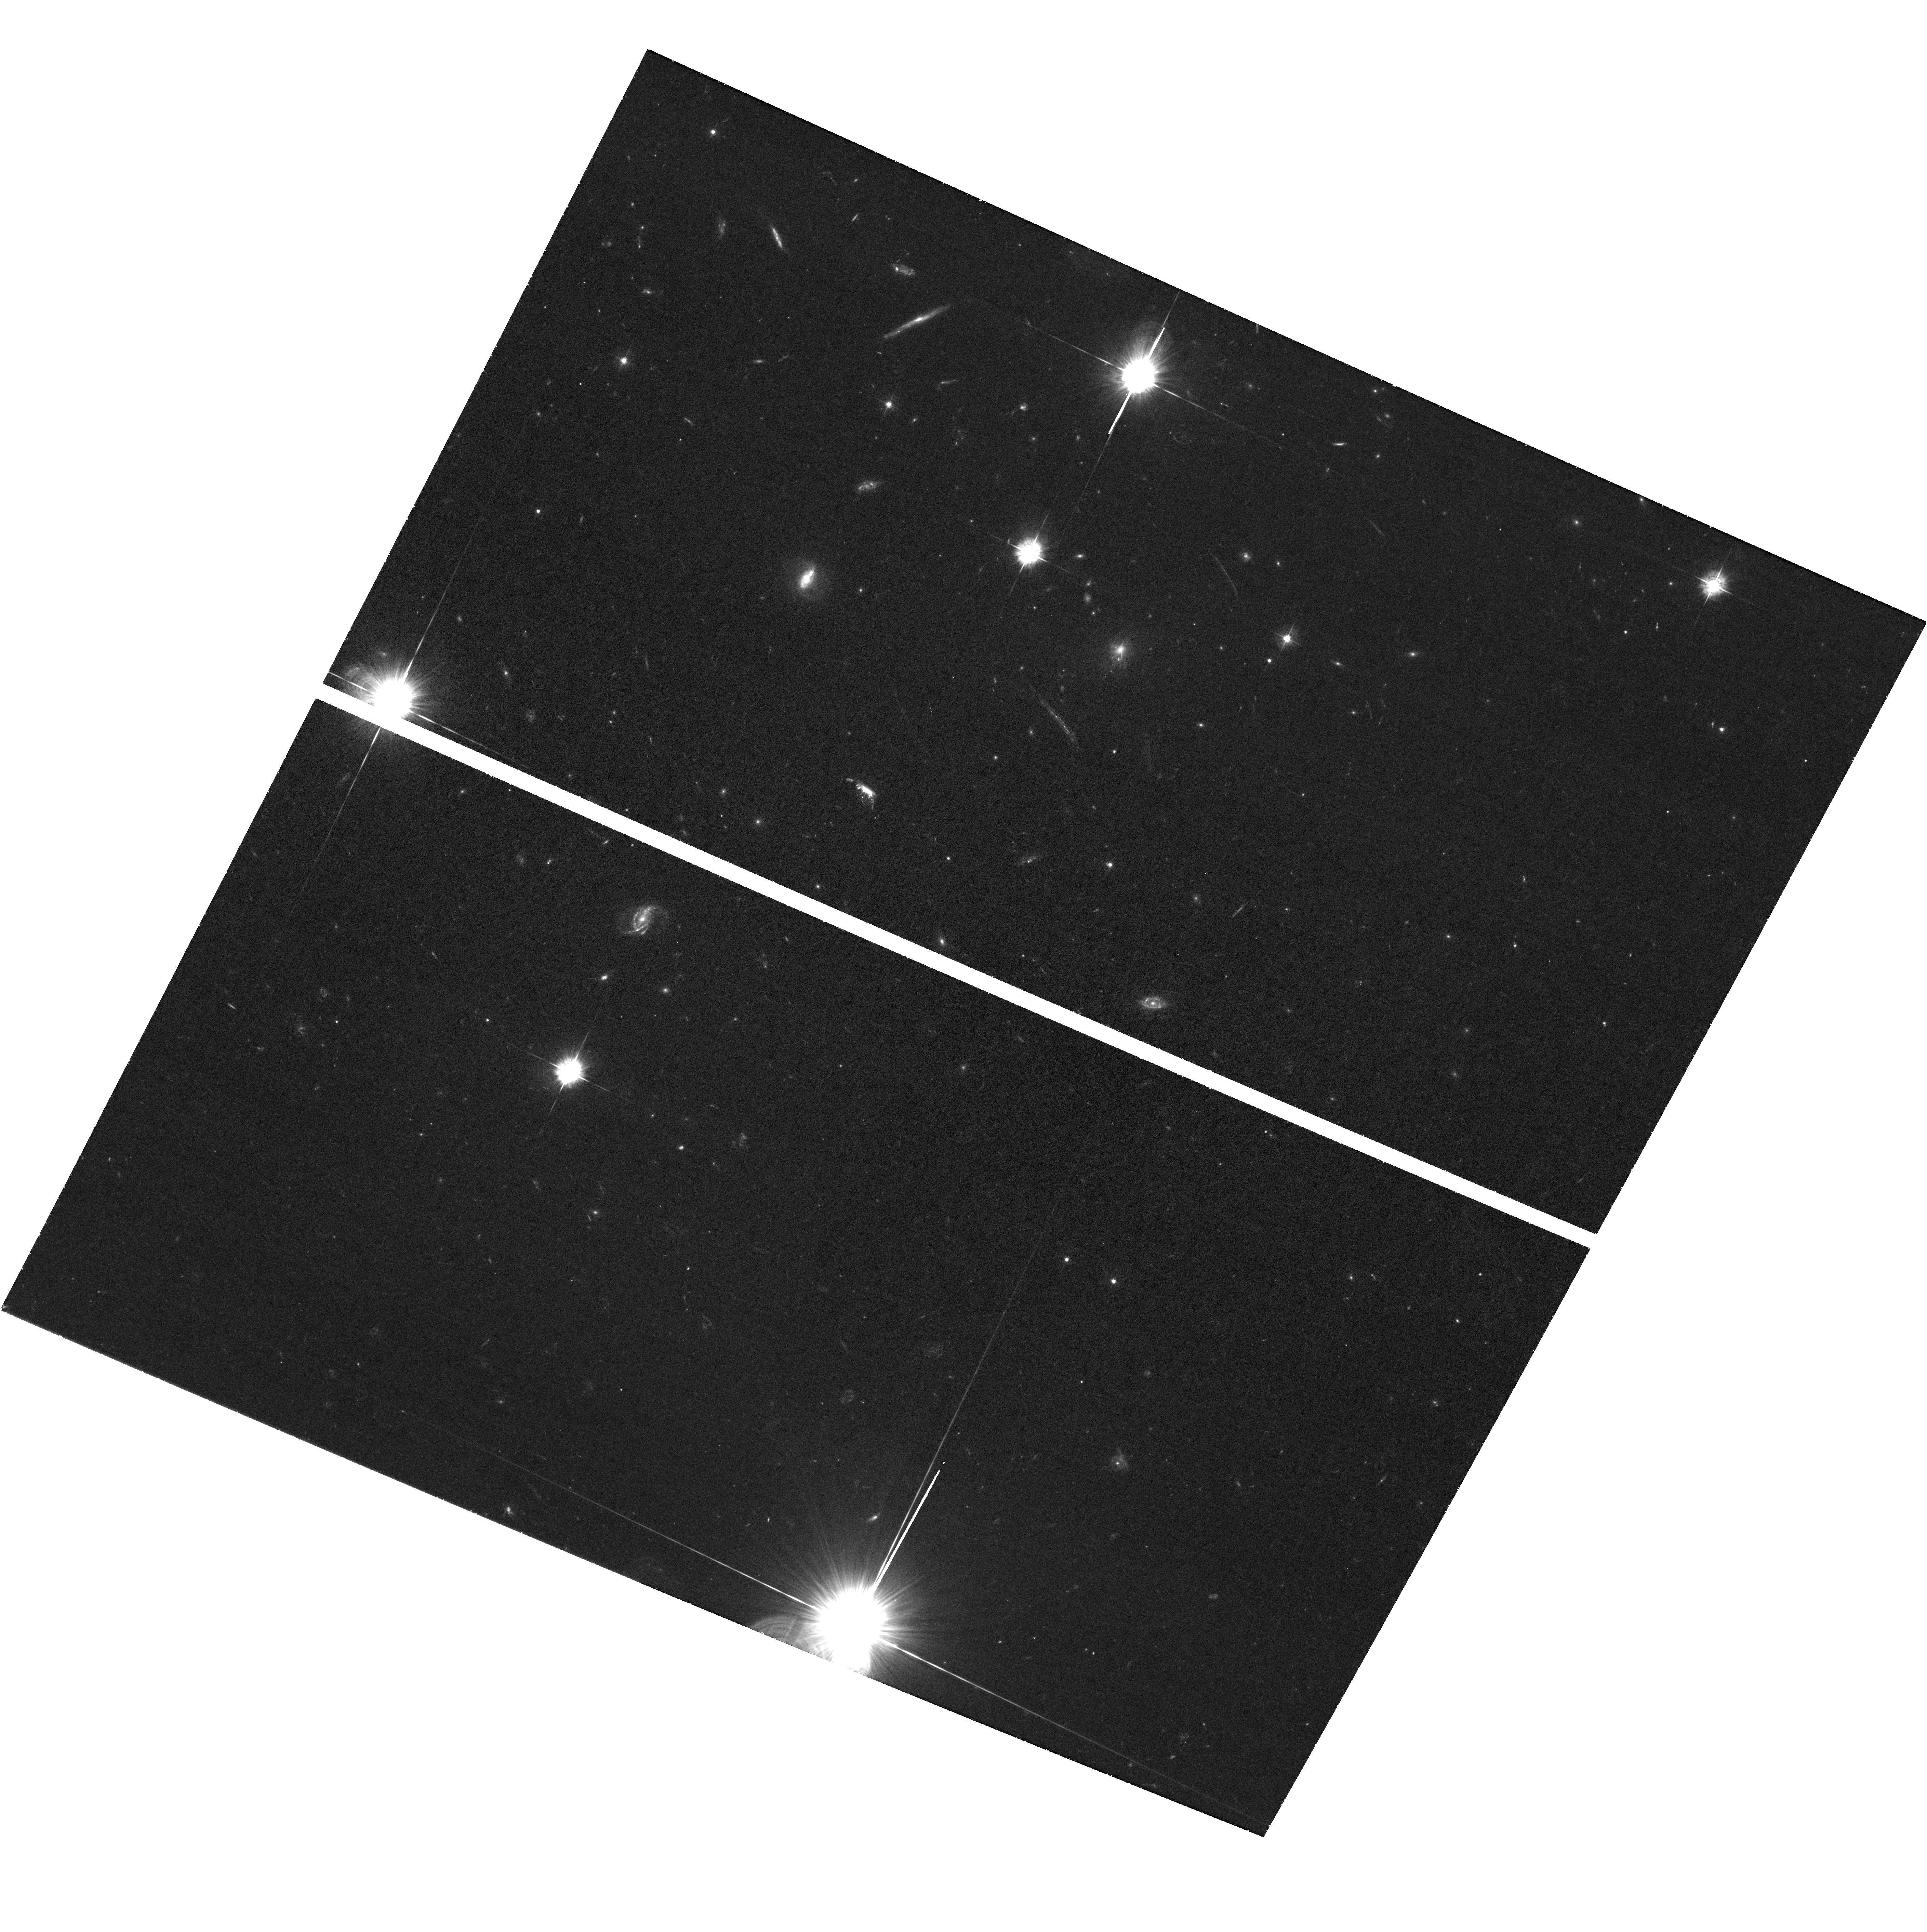
Target: CLG-J0947+7623
Instrument: ACS/WFC
Filter: F435W
Exposure: 1.6 h
Observation ID: hst_16001_03_acs_wfc_f435w_je6v03

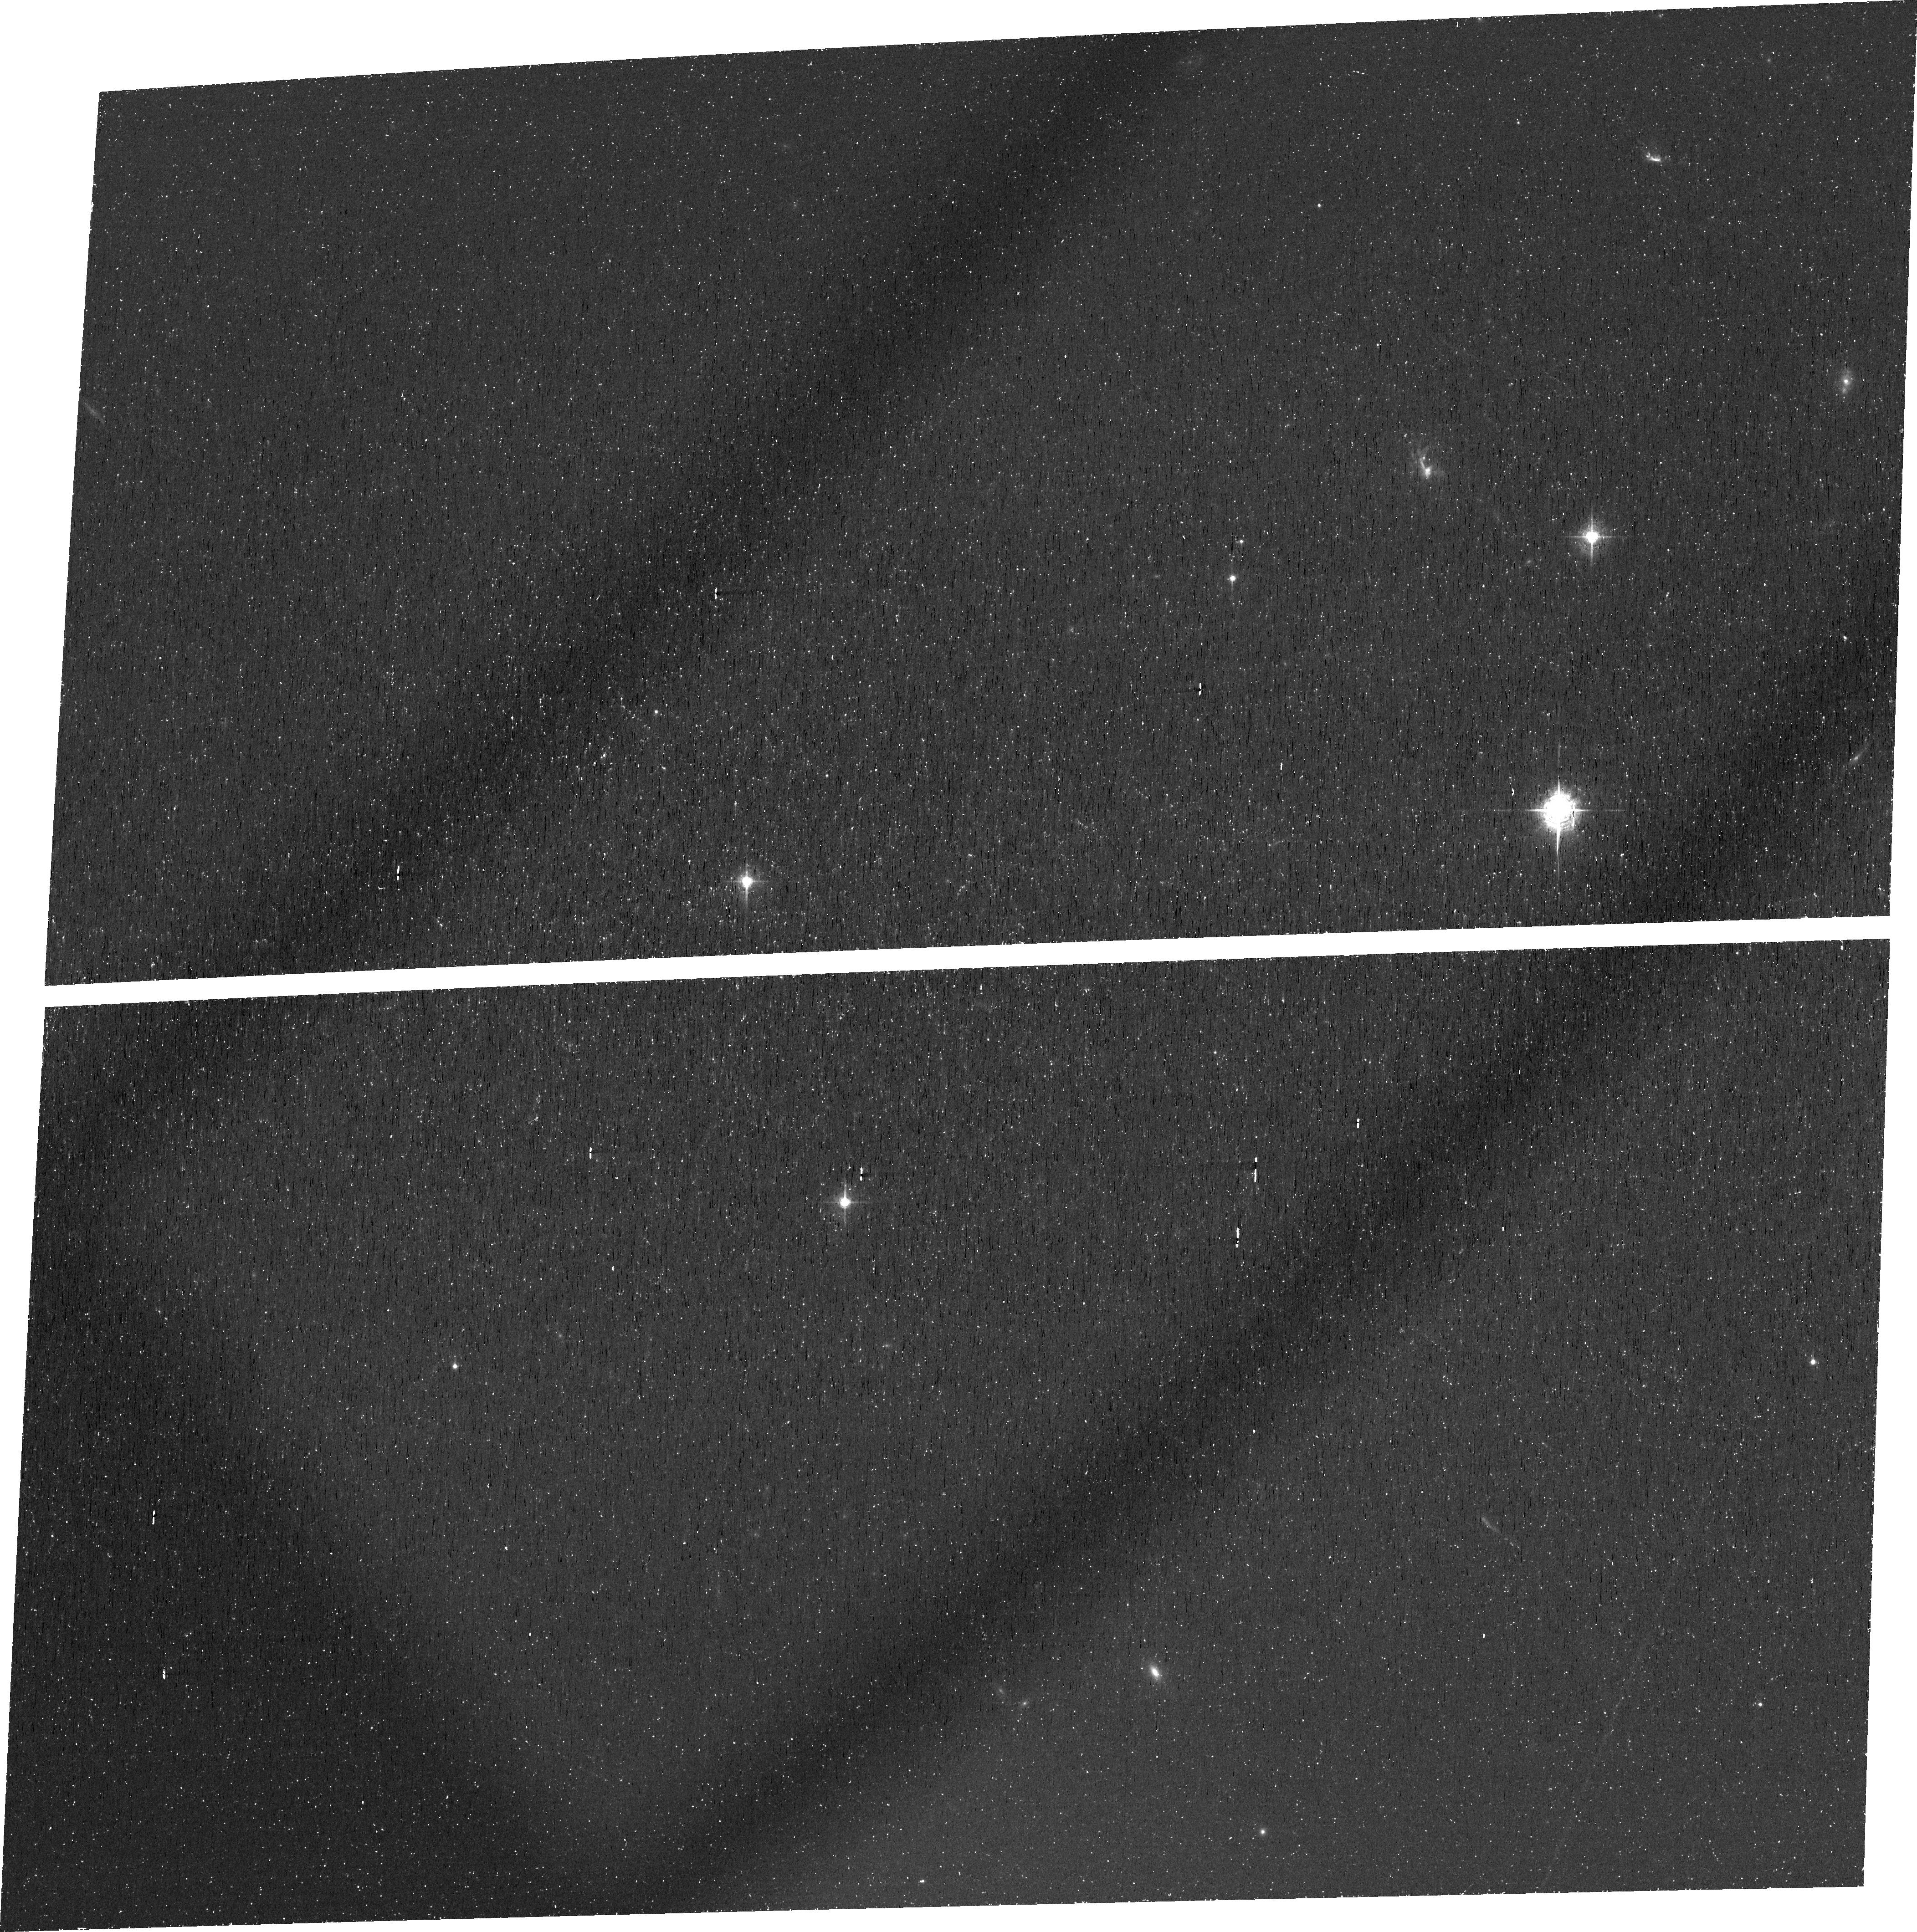
Target: CLG-J0947+7623
Instrument: ACS/WFC
Filter: FR505N
Exposure: 1.7 h
Observation ID: je6v02010

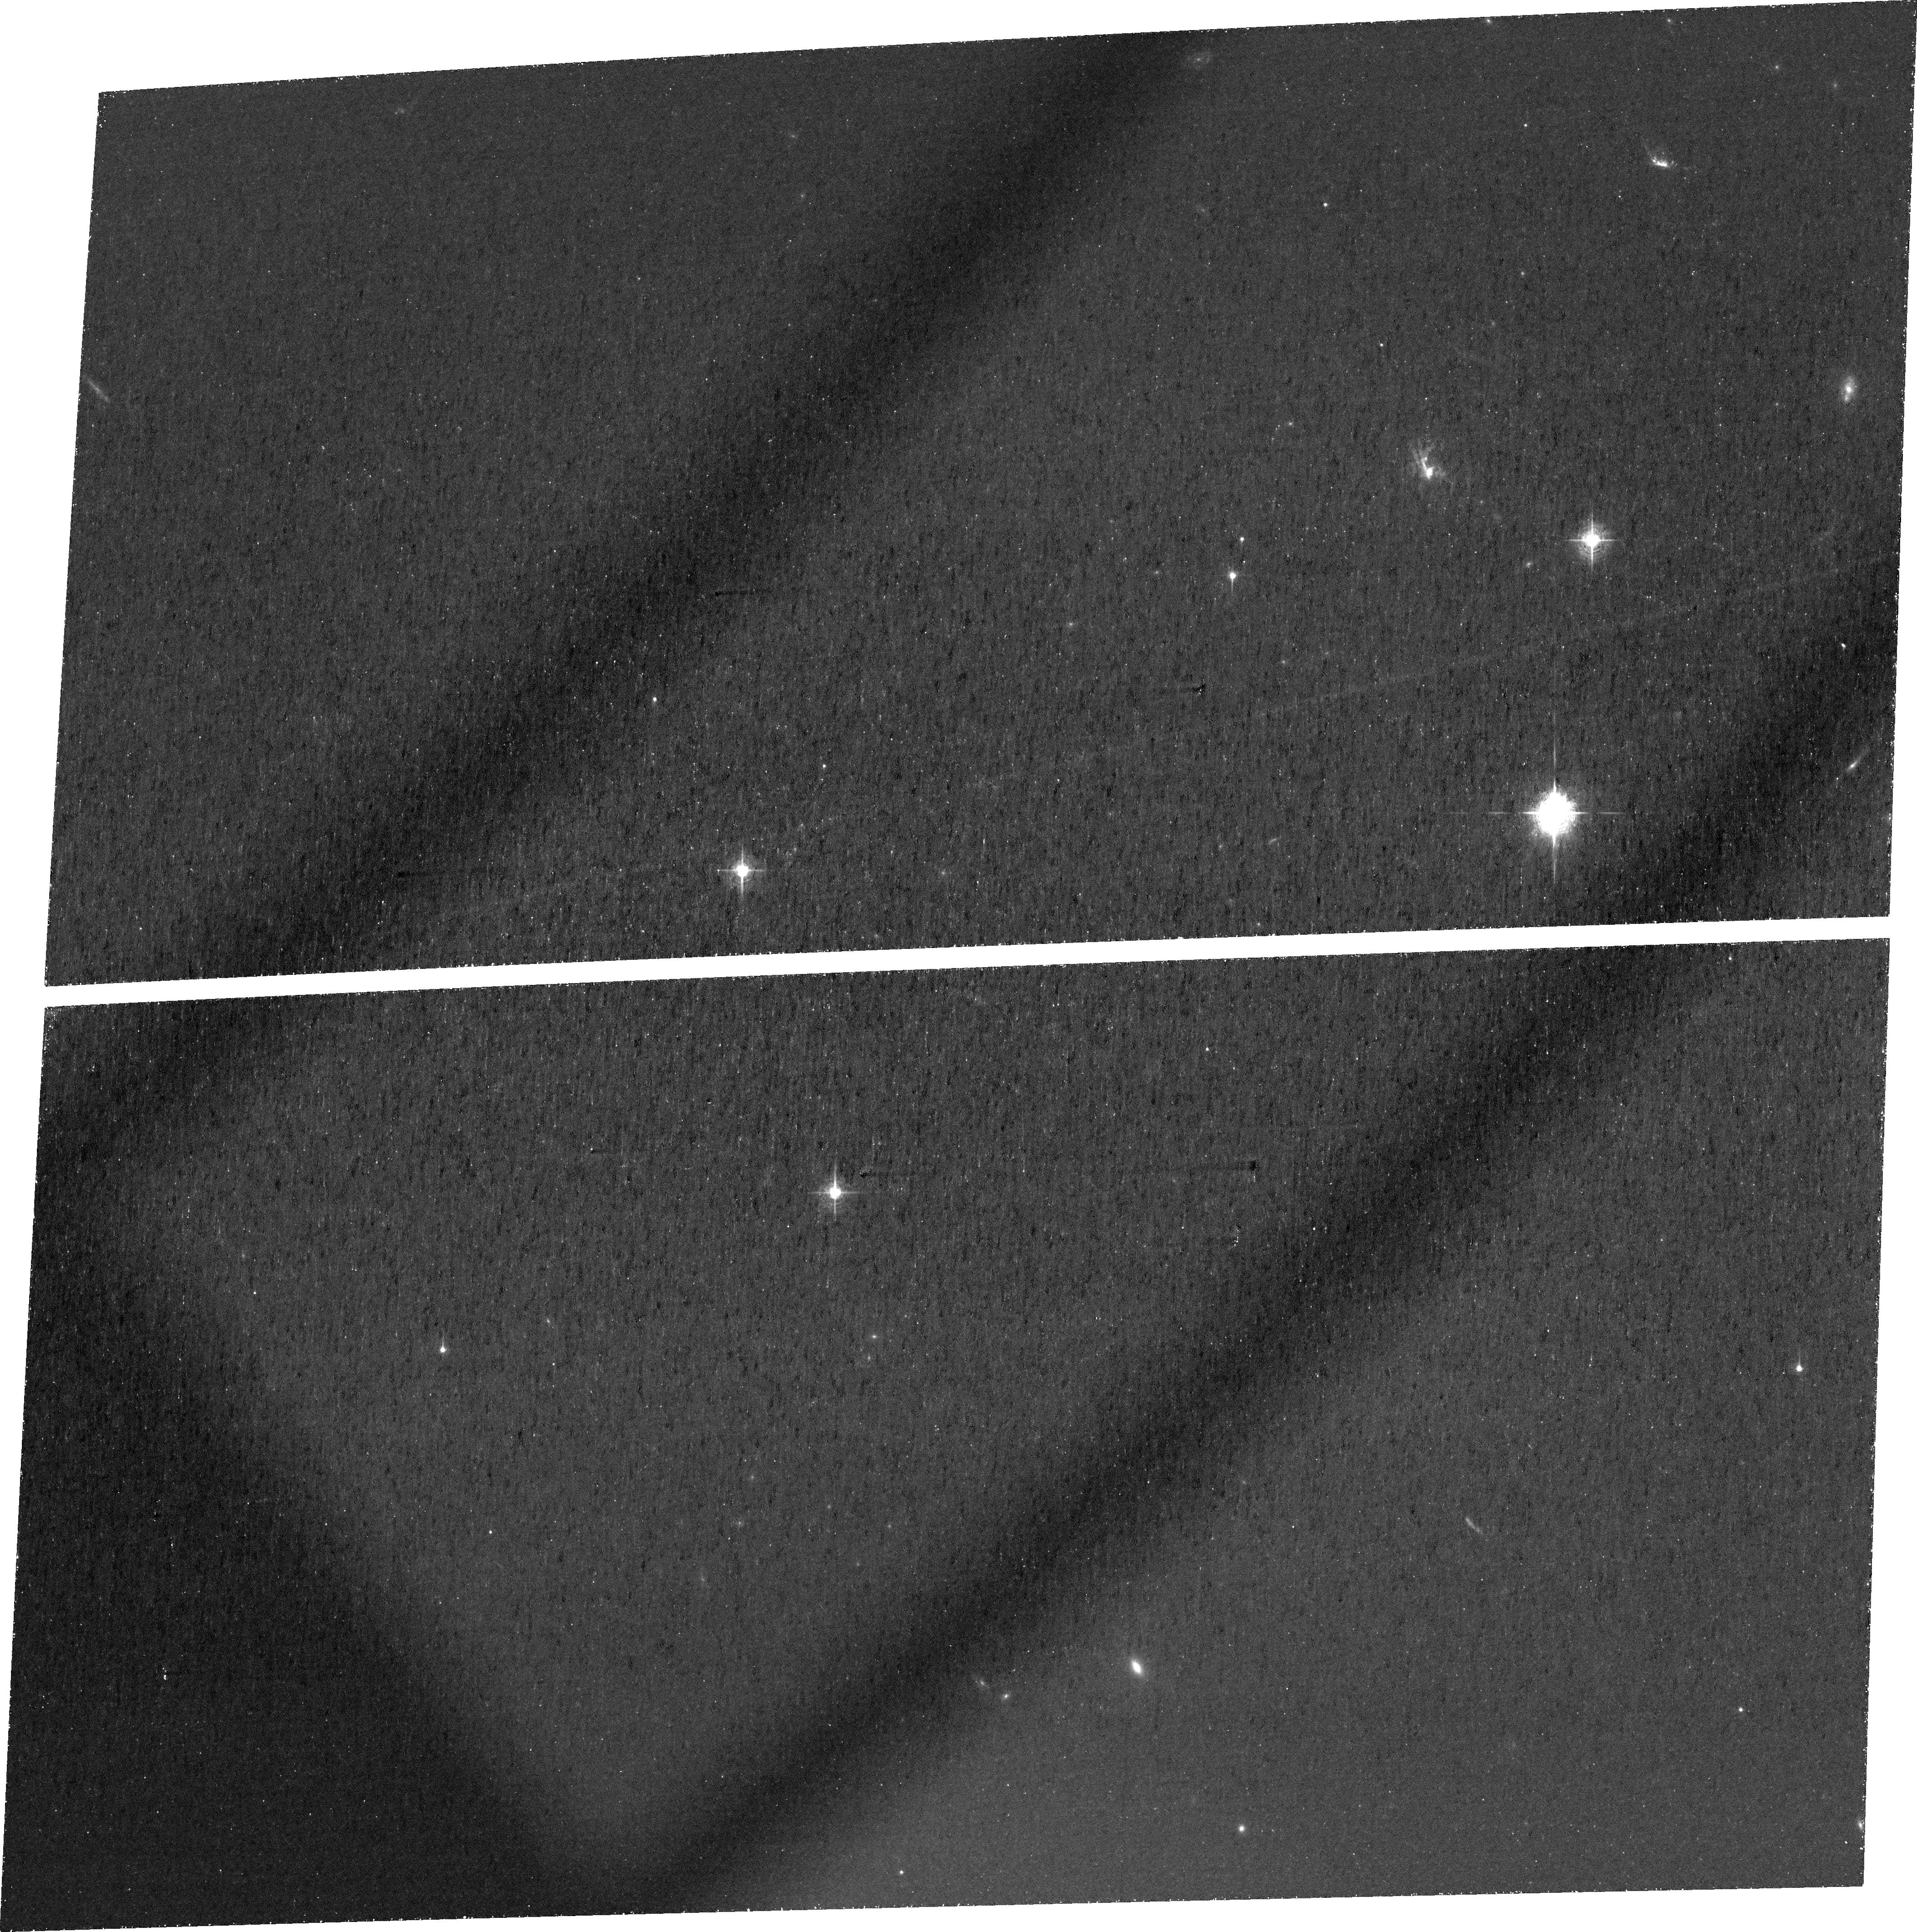
Target: CLG-J0947+7623
Instrument: ACS/WFC
Filter: FR505N
Exposure: 2.5 h
Observation ID: je6v01010

STUDYING AGN FEEDING AND FEEDBACK IN THE MOST QUENCHED COOL CORE CLUSTER (PI: Gitti, Myriam)

We propose the parallel study of two systems that are almost identical in ICM and feedback properties, but differ by a factor of ~100 in SFR. With a SFR of ~0.1% of the classical cooling rate, RBS 797 may be the most quenched cool core cluster, making it the best place to study the effectiveness of AGN feedback. The jets in RBS 797 appear to have recently reoriented by 90 degrees over multiple AGN outbursts. We argue that precessing jets can lead to more isotropic heating, leading to maximally suppressed cooling. The requested high quality Chandra and narrow-band HST data of RBS 797 will allow us to examine in detail how AGN feedback in RBS 797 is more successfully coupling to the ICM, and potentially provide critical clues to the ultimate solution of the cooling flow problem.